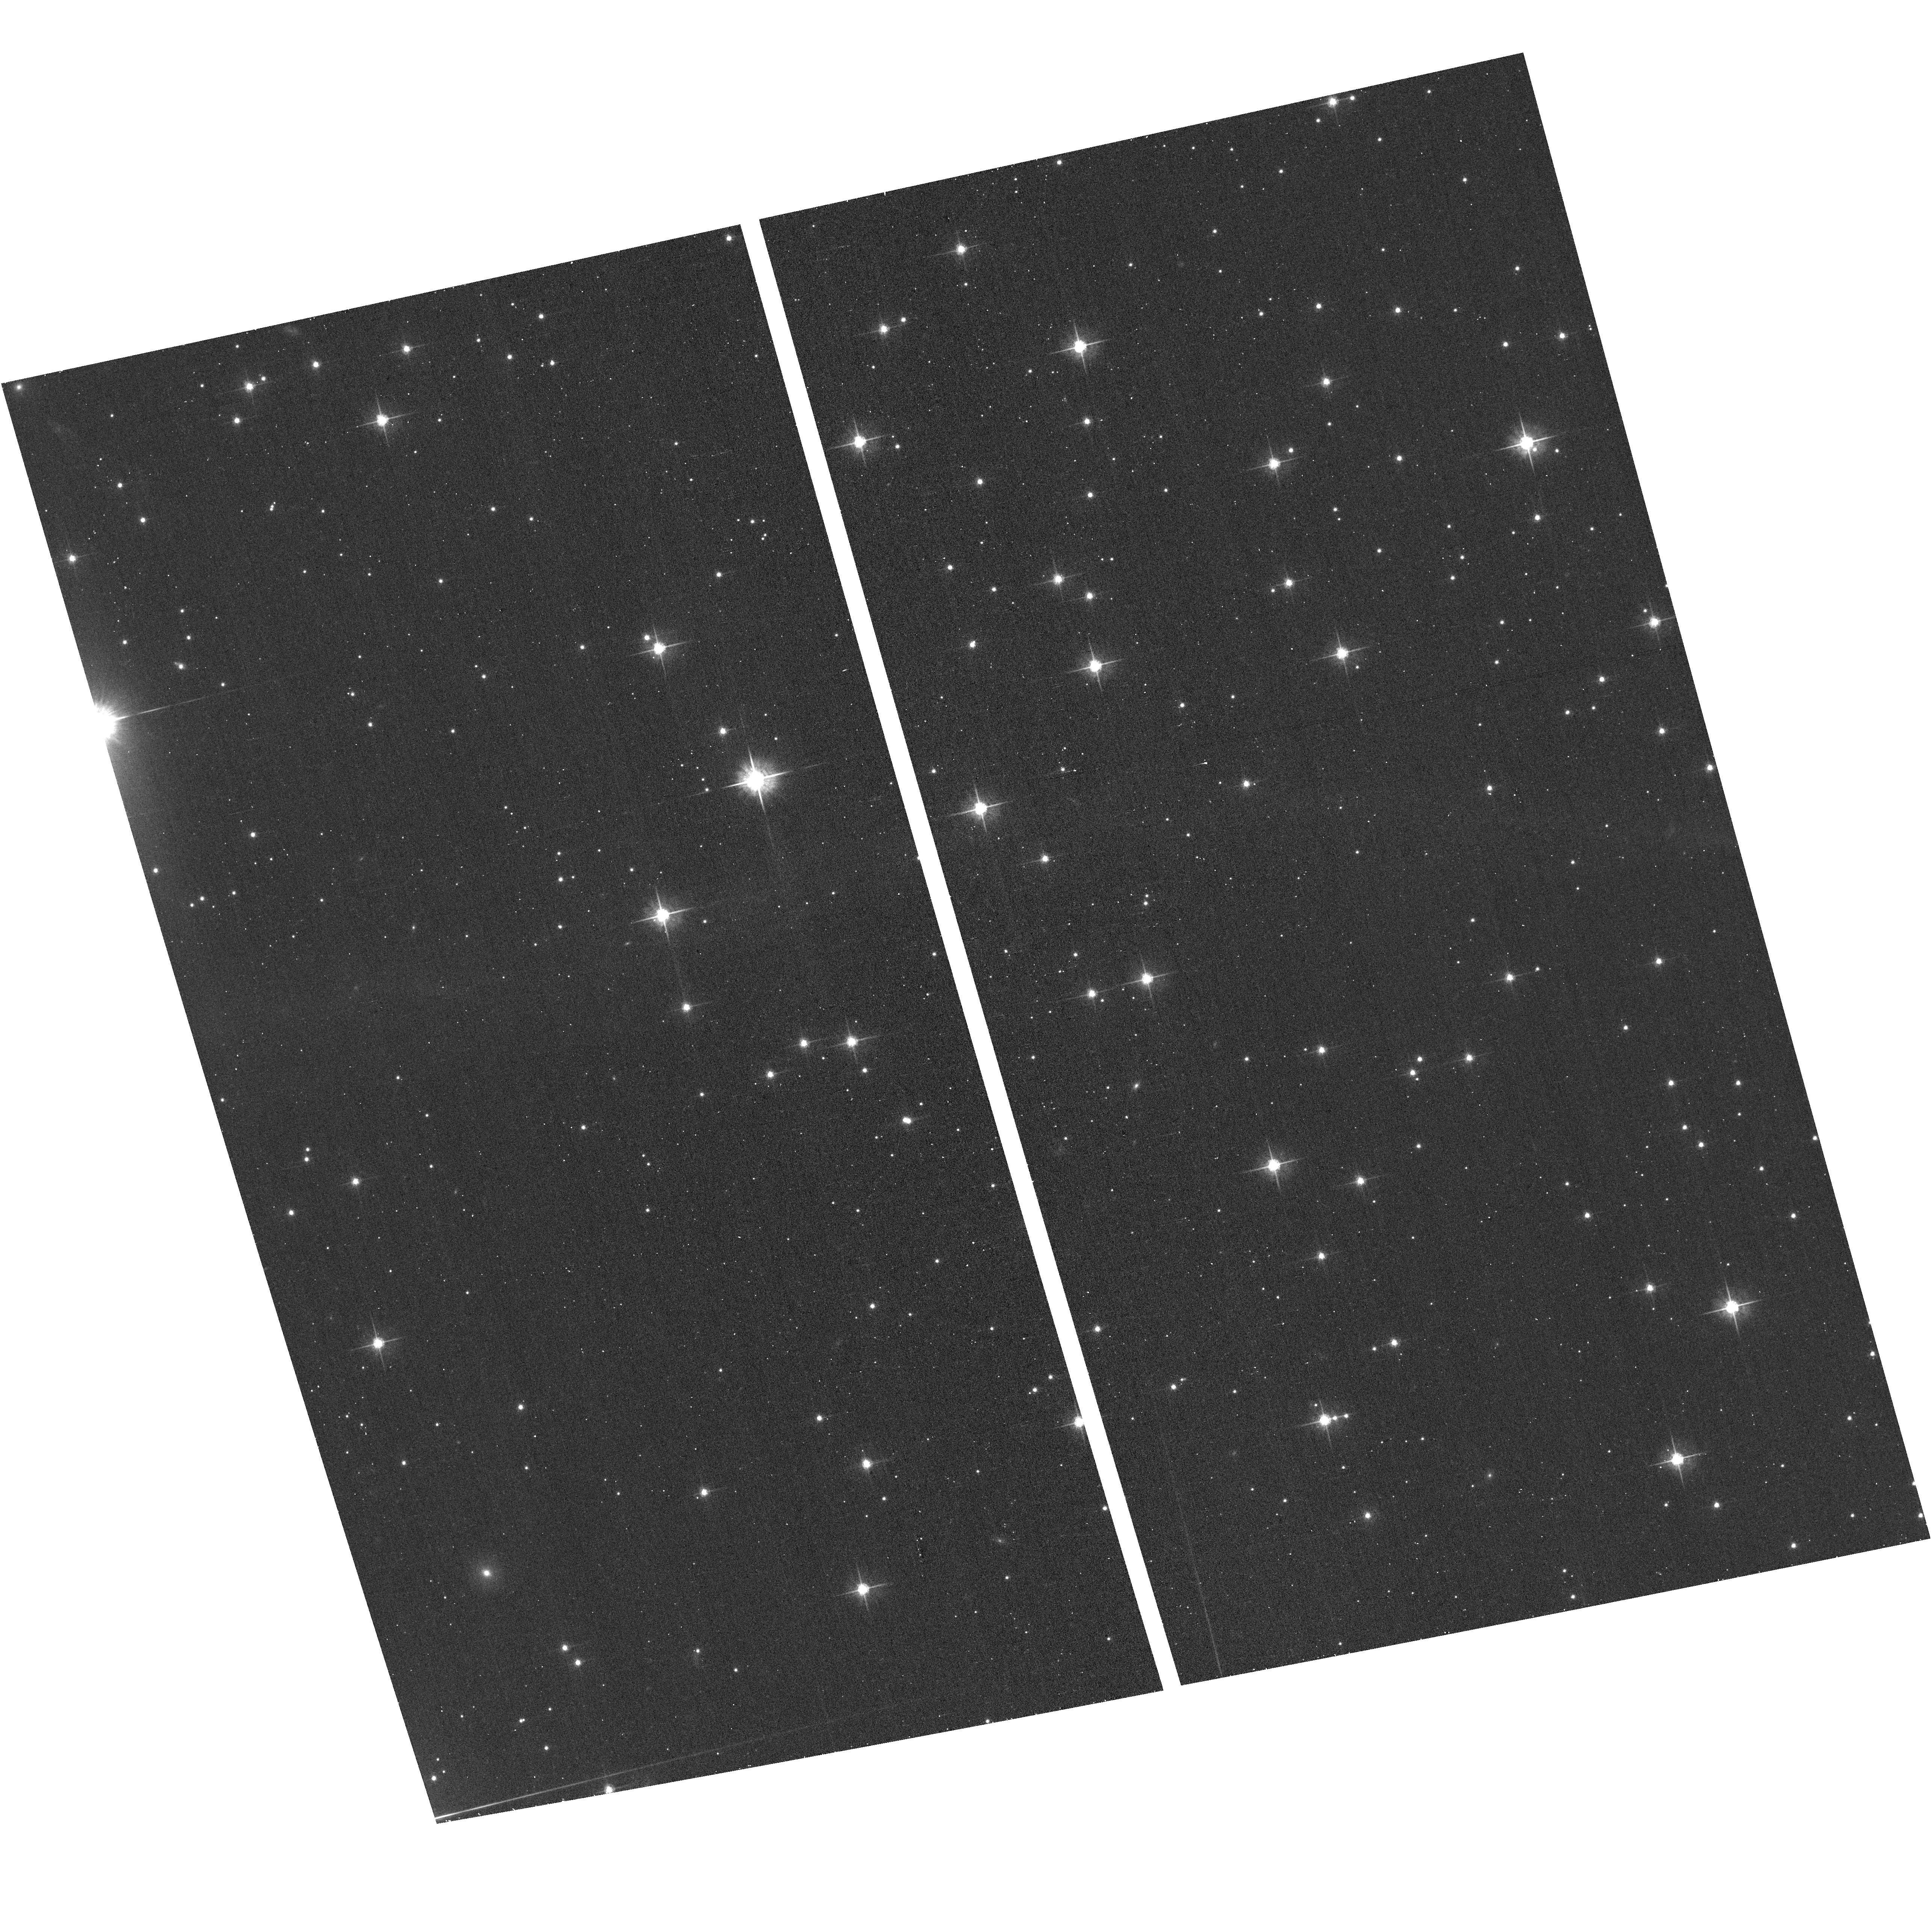
Target: PSR-B2224+65. Instrument: ACS/WFC. Filter: F625W. Exposure: 11 min. Observation ID: hst_16426_01_acs_wfc_f625w_jegt01

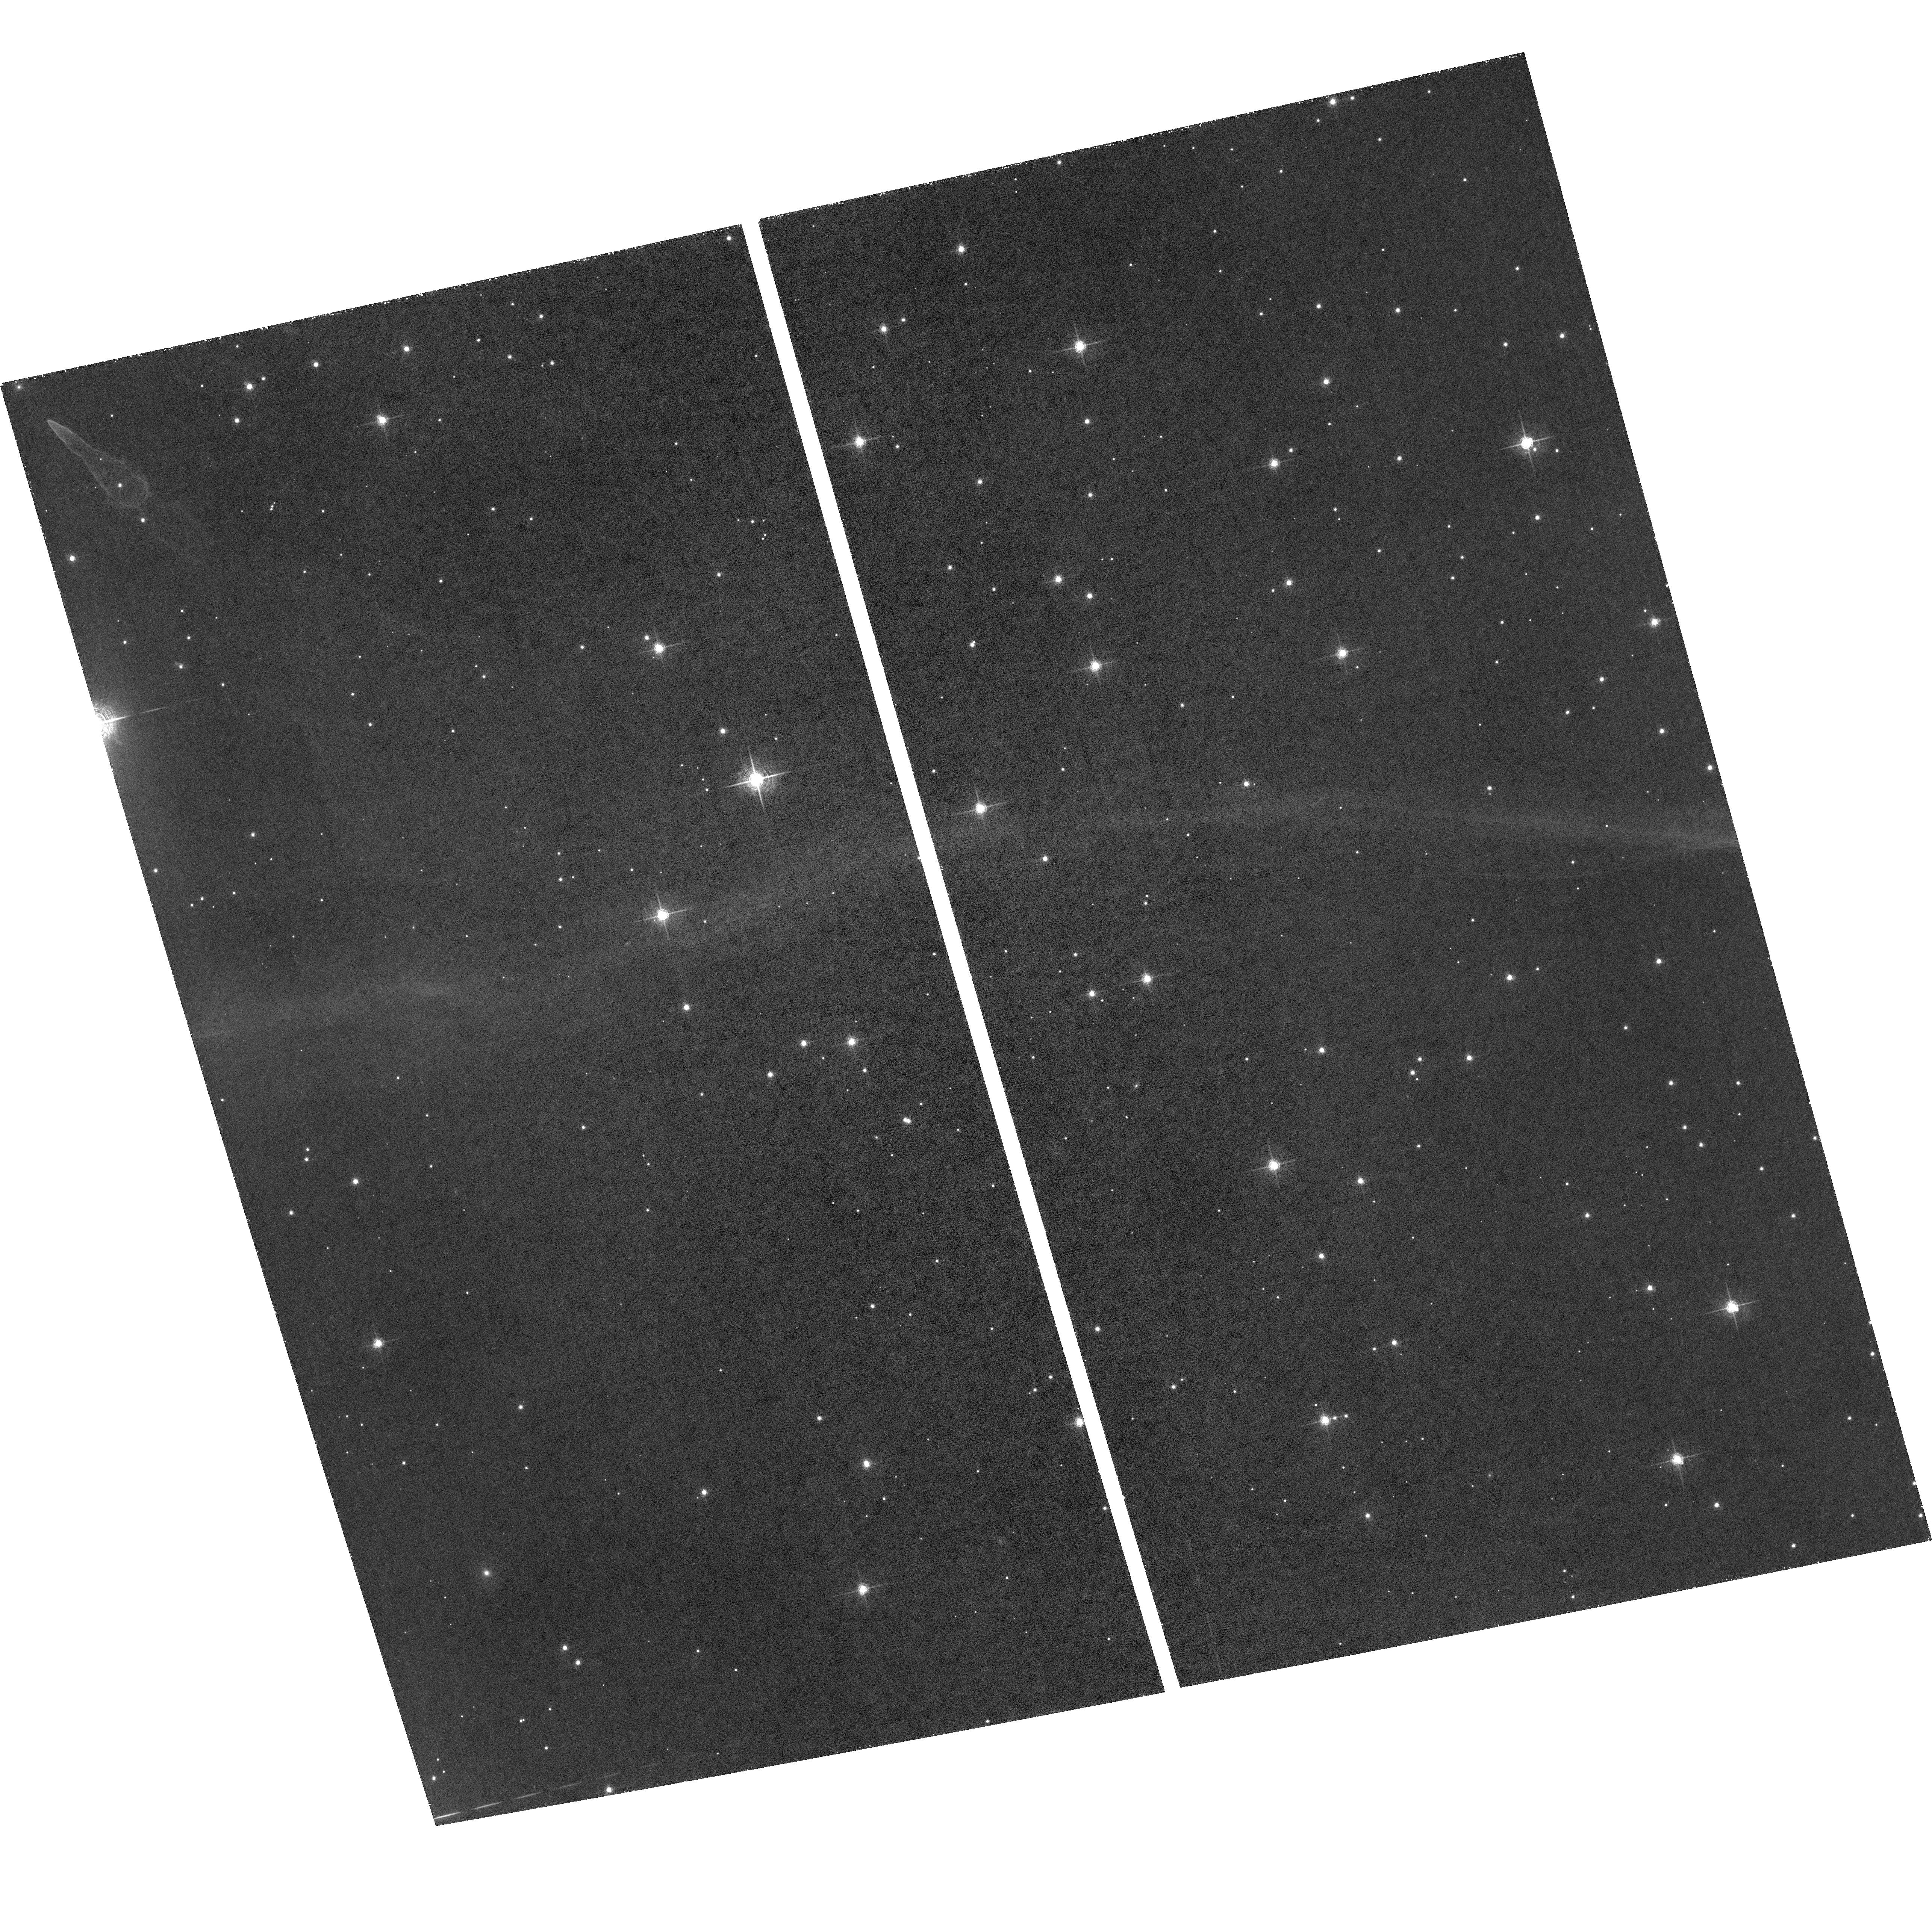
Target: PSR-B2224+65. Instrument: ACS/WFC. Filter: F658N. Exposure: 4 h. Observation ID: hst_16426_01_acs_wfc_f658n_jegt01

Title: The Moving Filament of the Guitar Nebula (PI: Romani, Roger)

We propose a new observation of the remarkable X-ray `filament' of the Guitar nebula. Synchrotron emission from this structure shows that pulsar-generated multi-TeV e+/- are escaping to the ISM and propagating at large angle to the pulsar motion. Our observation provides the first sensitive spectral study of the cooling in this structure, which probes the e+/- evolution. This pulsar's very high proper motion shifts the e+/- injection position noticably between CXO imaging epochs; the 2021 image can be compared with past (2012, 2006 and 2000) snapshots to directly measure the synchrotron fading with age. Paired with a contemporaneous HST Halpha image, we also relate the standoff of the pulsar bowshock to the filament emission, a key test of particle escape models.